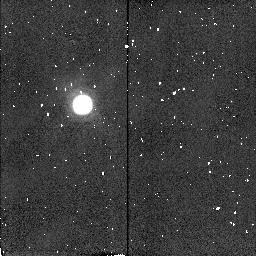
Target: TITAN-TRAILING. Instrument: NICMOS/NIC2. Filter: F212N. Exposure: 1 min. Observation ID: n4dt03090

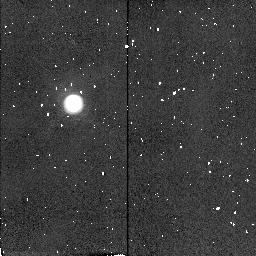
Target: TITAN-LEADING. Instrument: NICMOS/NIC2. Filter: F215N. Exposure: 1 min. Observation ID: n4dt010a0

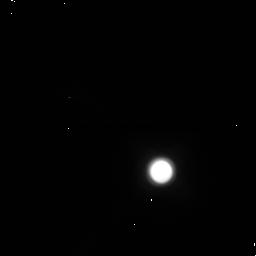
Target: TITAN-TRAILING. Instrument: NICMOS/NIC1. Filter: F145M. Exposure: 1 min. Observation ID: n4dt03010

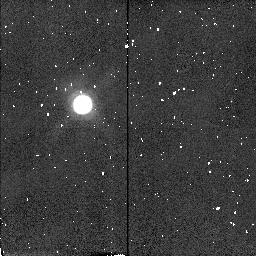
Target: TITAN-TRAILING. Instrument: NICMOS/NIC2. Filter: F187N. Exposure: 1 min. Observation ID: n4dt03060

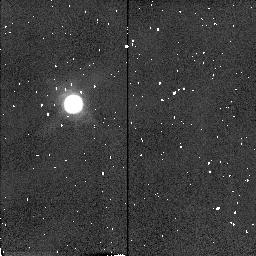
Target: TITAN-LEADING. Instrument: NICMOS/NIC2. Filter: F190N. Exposure: 1 min. Observation ID: n4dt01070

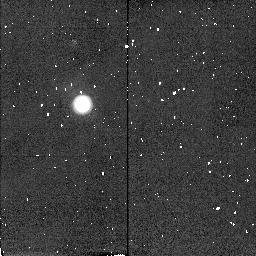
Target: TITAN-TRAILING. Instrument: NICMOS/NIC2. Filter: F216N. Exposure: 1 min. Observation ID: n4dt030b0

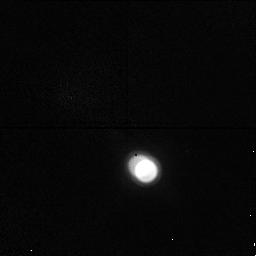
Target: TITAN-LEADING. Instrument: NICMOS/NIC1. Filter: F164N. Exposure: 5 min. Observation ID: n4dt01020

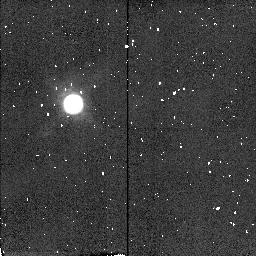
Target: TITAN-LEADING. Instrument: NICMOS/NIC2. Filter: F212N. Exposure: 1 min. Observation ID: n4dt01090

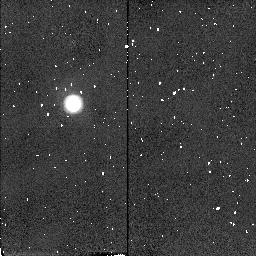
Target: TITAN-LEADING. Instrument: NICMOS/NIC2. Filter: F216N. Exposure: 1 min. Observation ID: n4dt010b0

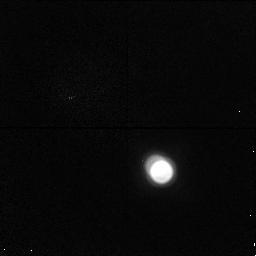
Target: TITAN-TRAILING. Instrument: NICMOS/NIC1. Filter: F164N. Exposure: 5 min. Observation ID: n4dt03020

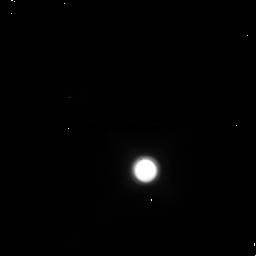
Target: TITAN-LEADING. Instrument: NICMOS/NIC1. Filter: F145M. Exposure: 1 min. Observation ID: n4dt01010

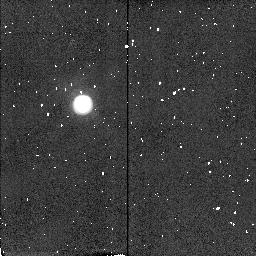
Target: TITAN-TRAILING. Instrument: NICMOS/NIC2. Filter: F215N. Exposure: 1 min. Observation ID: n4dt030a0

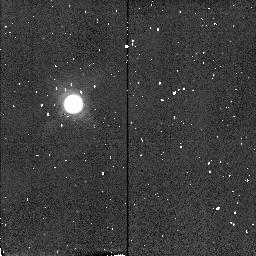
Target: TITAN-LEADING. Instrument: NICMOS/NIC2. Filter: F187N. Exposure: 1 min. Observation ID: n4dt01060

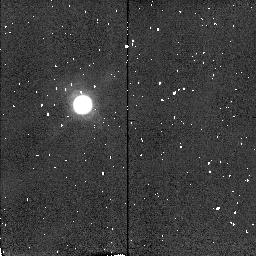
Target: TITAN-TRAILING. Instrument: NICMOS/NIC2. Filter: F190N. Exposure: 1 min. Observation ID: n4dt03070

Spatially resolved multispectral investigation of Titans troposphere and stratosphere (PI: Lemmon, Mark T.)

Saturn's moon Titan has a thick, hazy atmosphere obscuring a surface that has only recently been observed in the near- infrared. Despite observations of surface albedo features, the nature of the surface remains hidden due to our imprecise knowledge of the atmosphere. All existing radiative transfer models of Titan's atmosphere (which are used to calculate surface albedos) are driven primarily by Titan's spectral geometric albedo, which is not spatially resolved. The models describe an atmosphere that does not exist: strong north- south variations that vary with wavelength from +18\ global average; Titan is highly limb darkened at a few wavelengths, limb brightened at others, and has not been observed with spatial resolution at most wavelengths; the brightness of the atmosphere is a non-linear effect of the physical parameters, so a model of the average brightness is not an average model. We propose to obtain spatially and spectrally resolved observations of Titan sufficient to constrain the photometric and polarimetric properties of the atmosphere, and to use the information to generate a new, spatially resolved model of the atmosphere. The model will be used to interpret existing albedo maps of Titan, existing observations of clouds in Titan's troposphere, and existing and simultaneous observations of Titan's near-infrared light curve. This procedure will constrain the nature and composition of surface materials and help prepare for Cassini observations and Huygens in situ measurements.